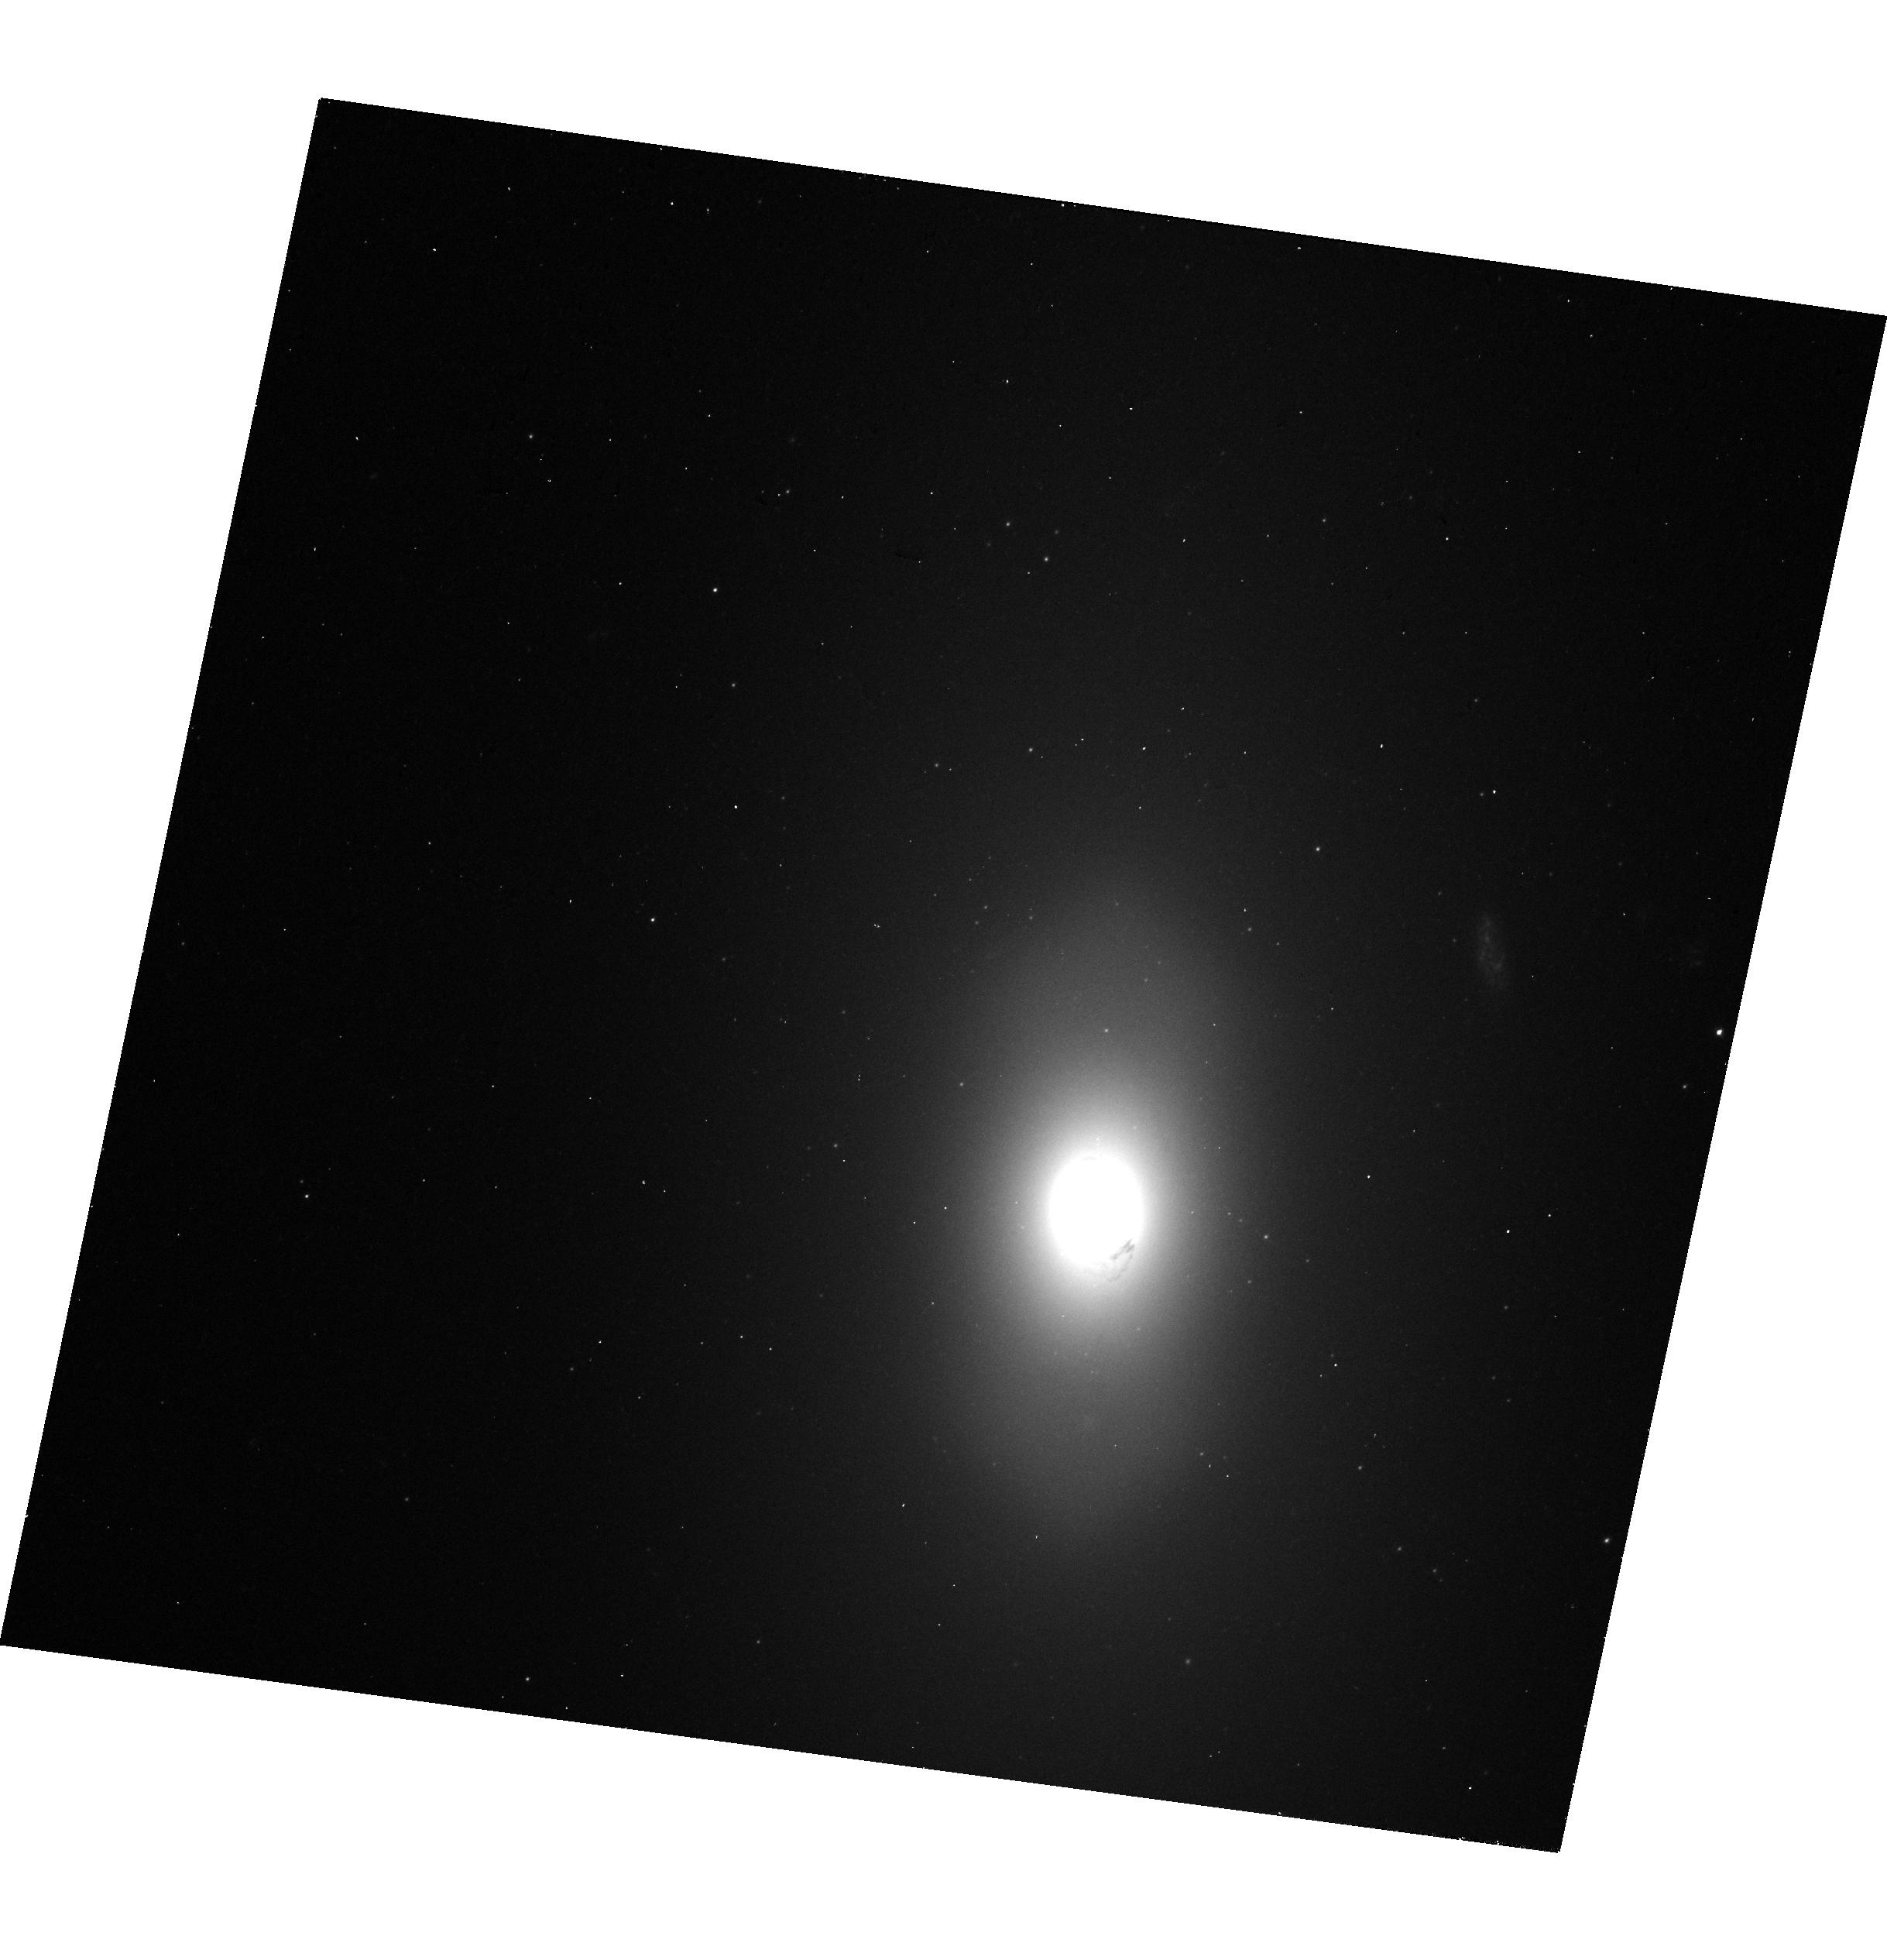
Target: NGC-3245. Instrument: WFC3/UVIS. Filter: F475W. Exposure: 10 min. Observation ID: hst_15909_05_wfc3_uvis_f475w_ie4105

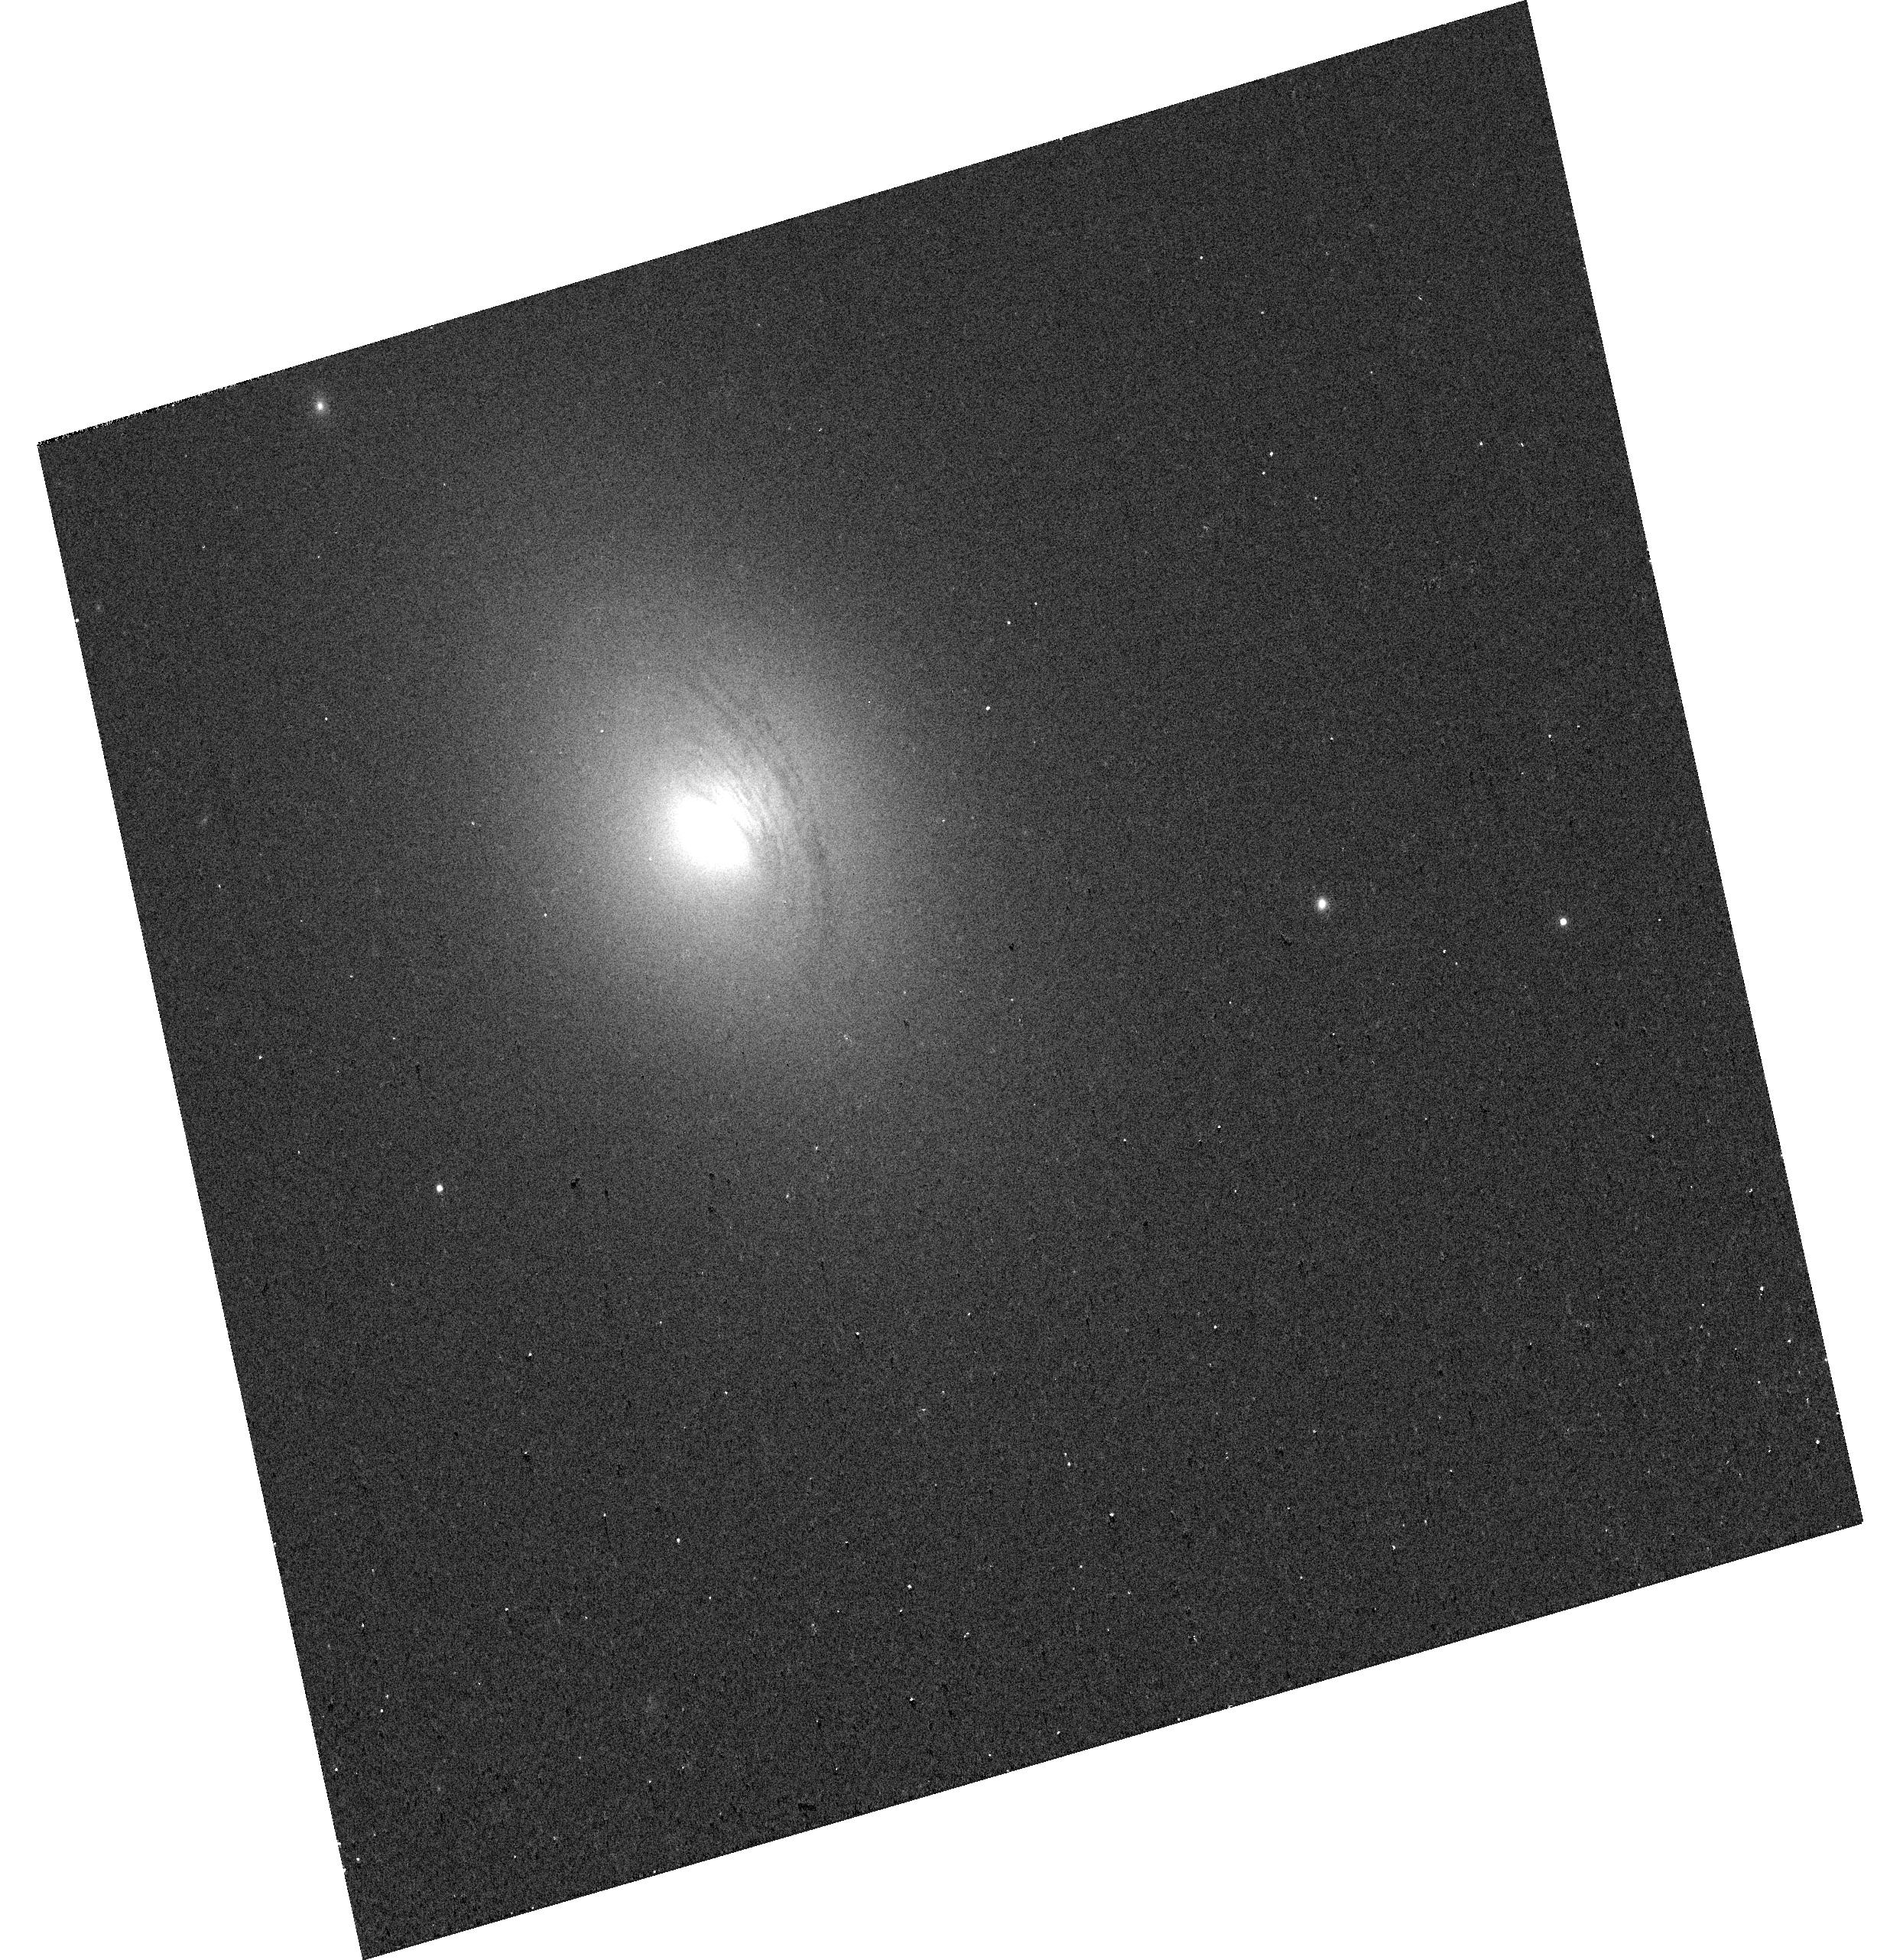
Target: NGC-4797. Instrument: WFC3/UVIS. Filter: F814W. Exposure: 2 min. Observation ID: hst_15909_14_wfc3_uvis_f814w_ie4114

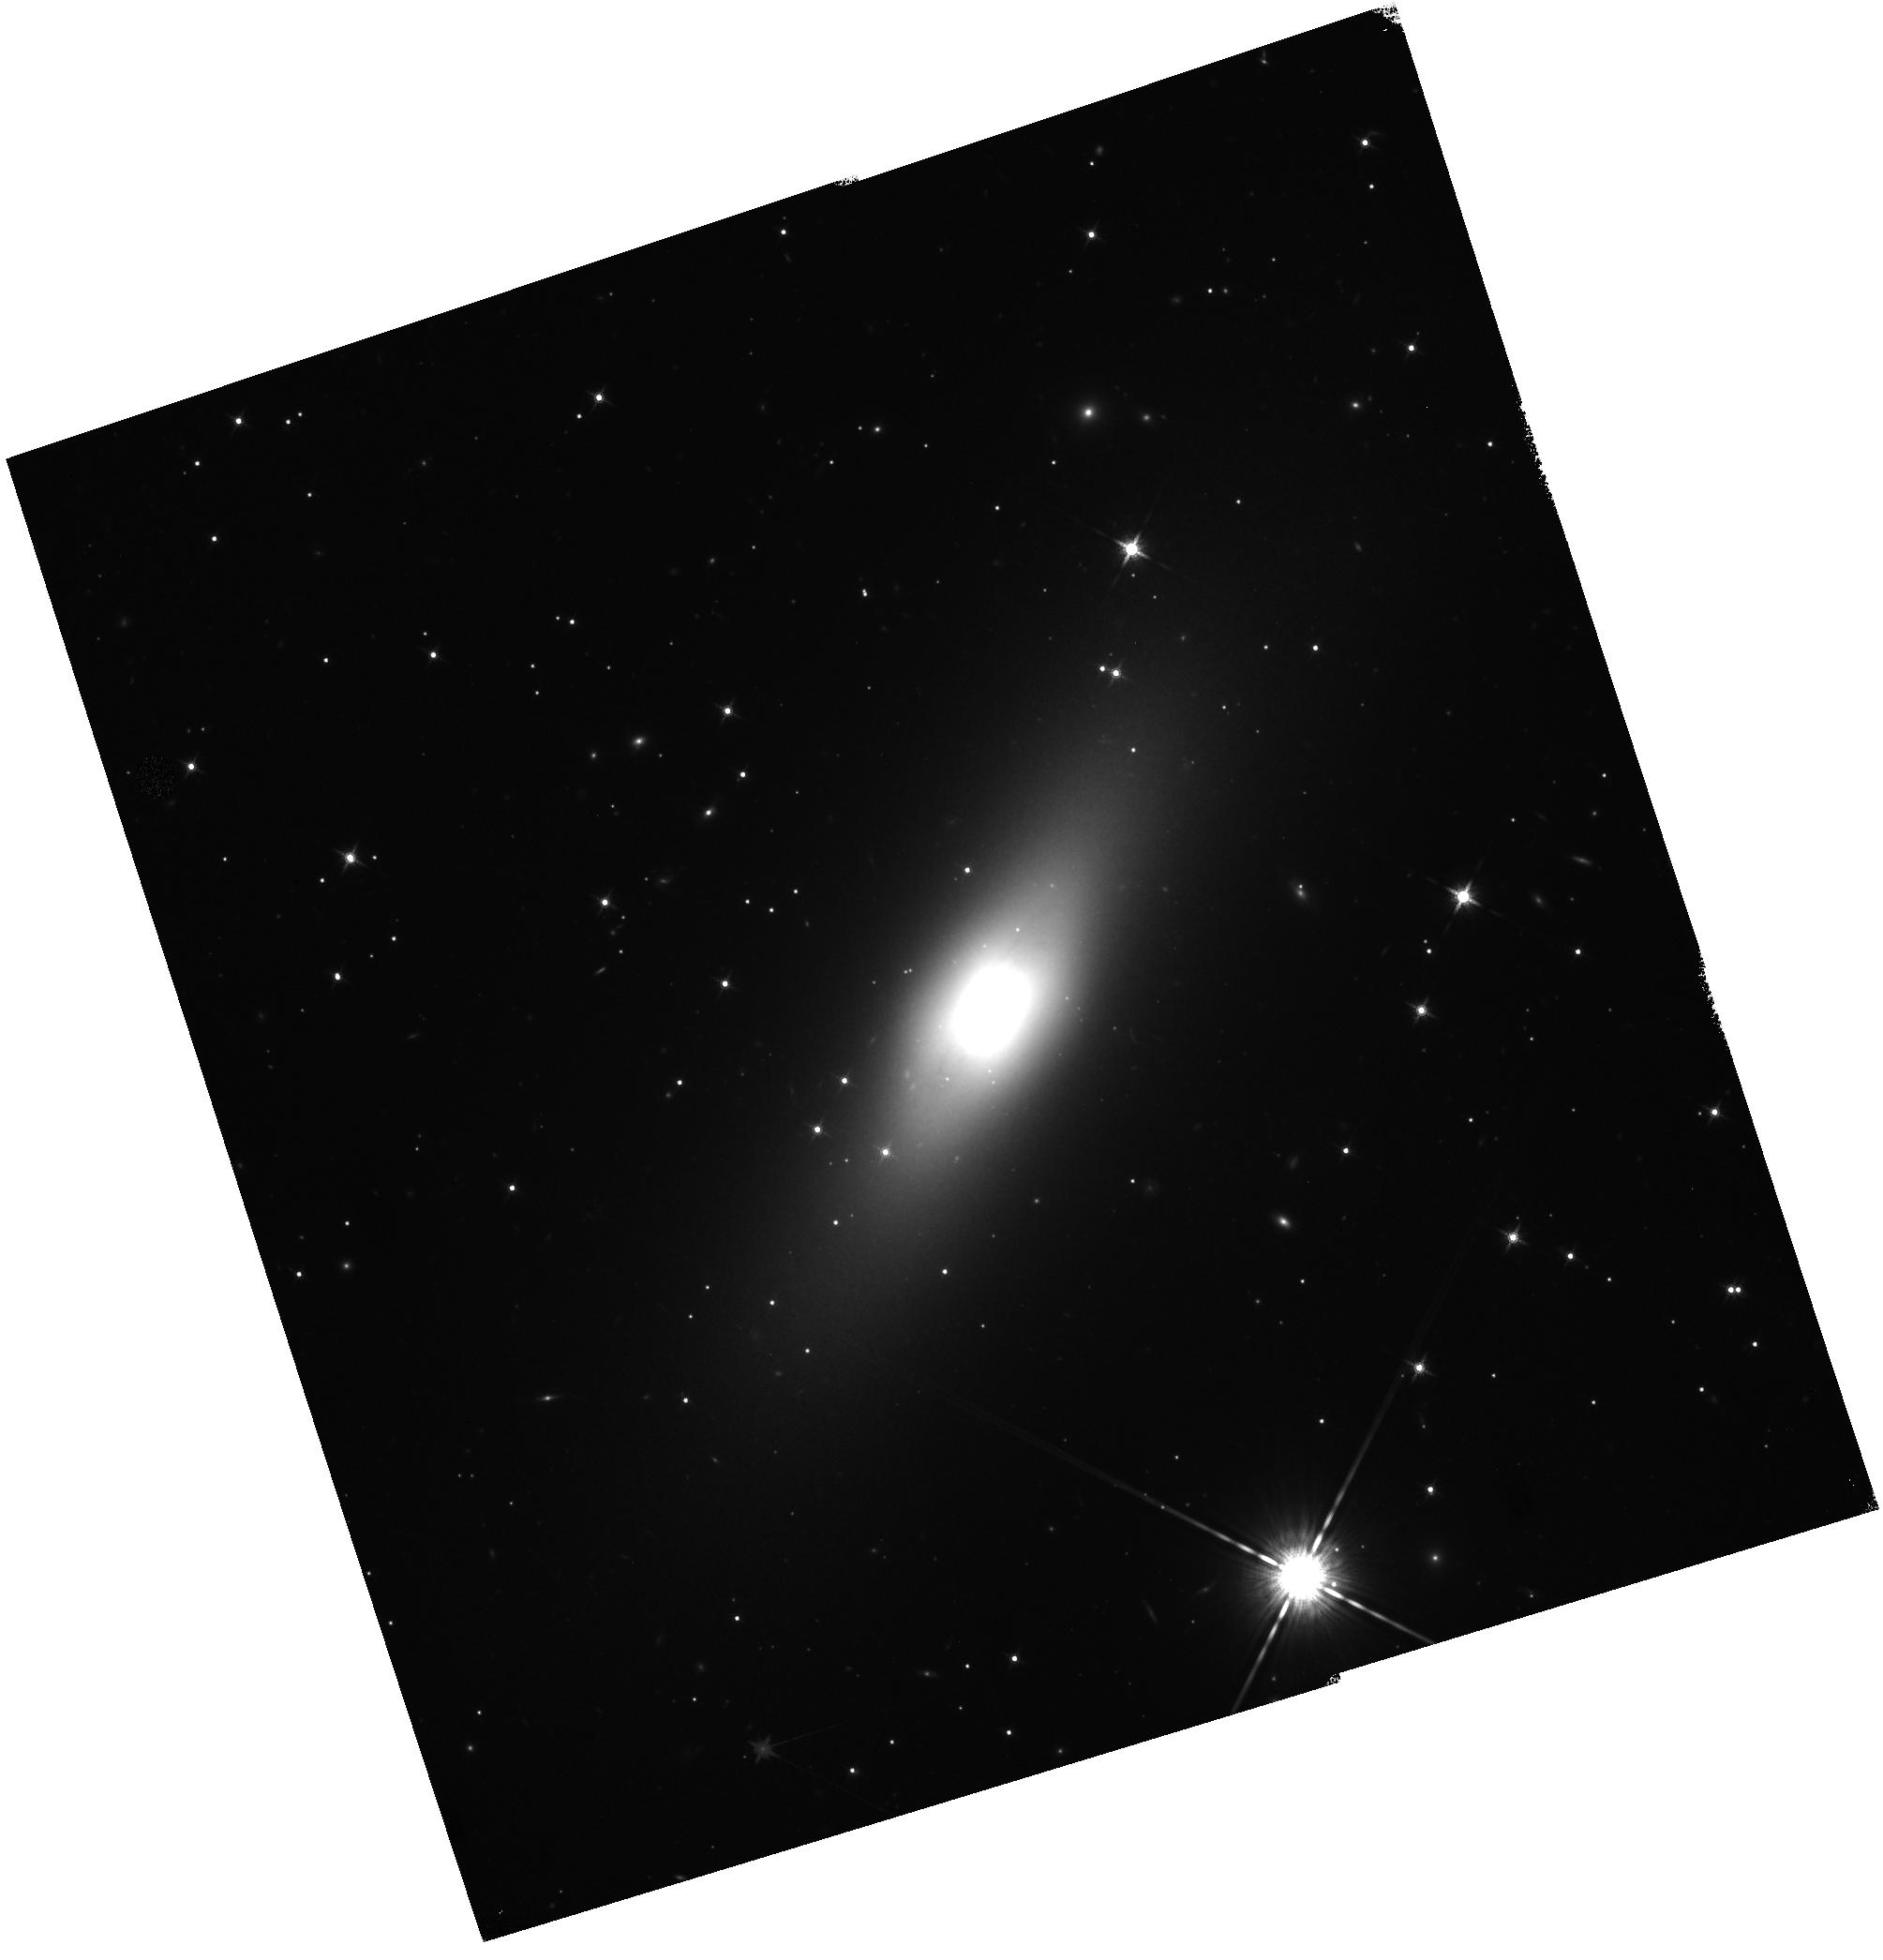
Target: NGC-4373A. Instrument: WFC3/IR. Filter: F160W. Exposure: 17 min. Observation ID: hst_15909_10_wfc3_ir_f160w_ie4110

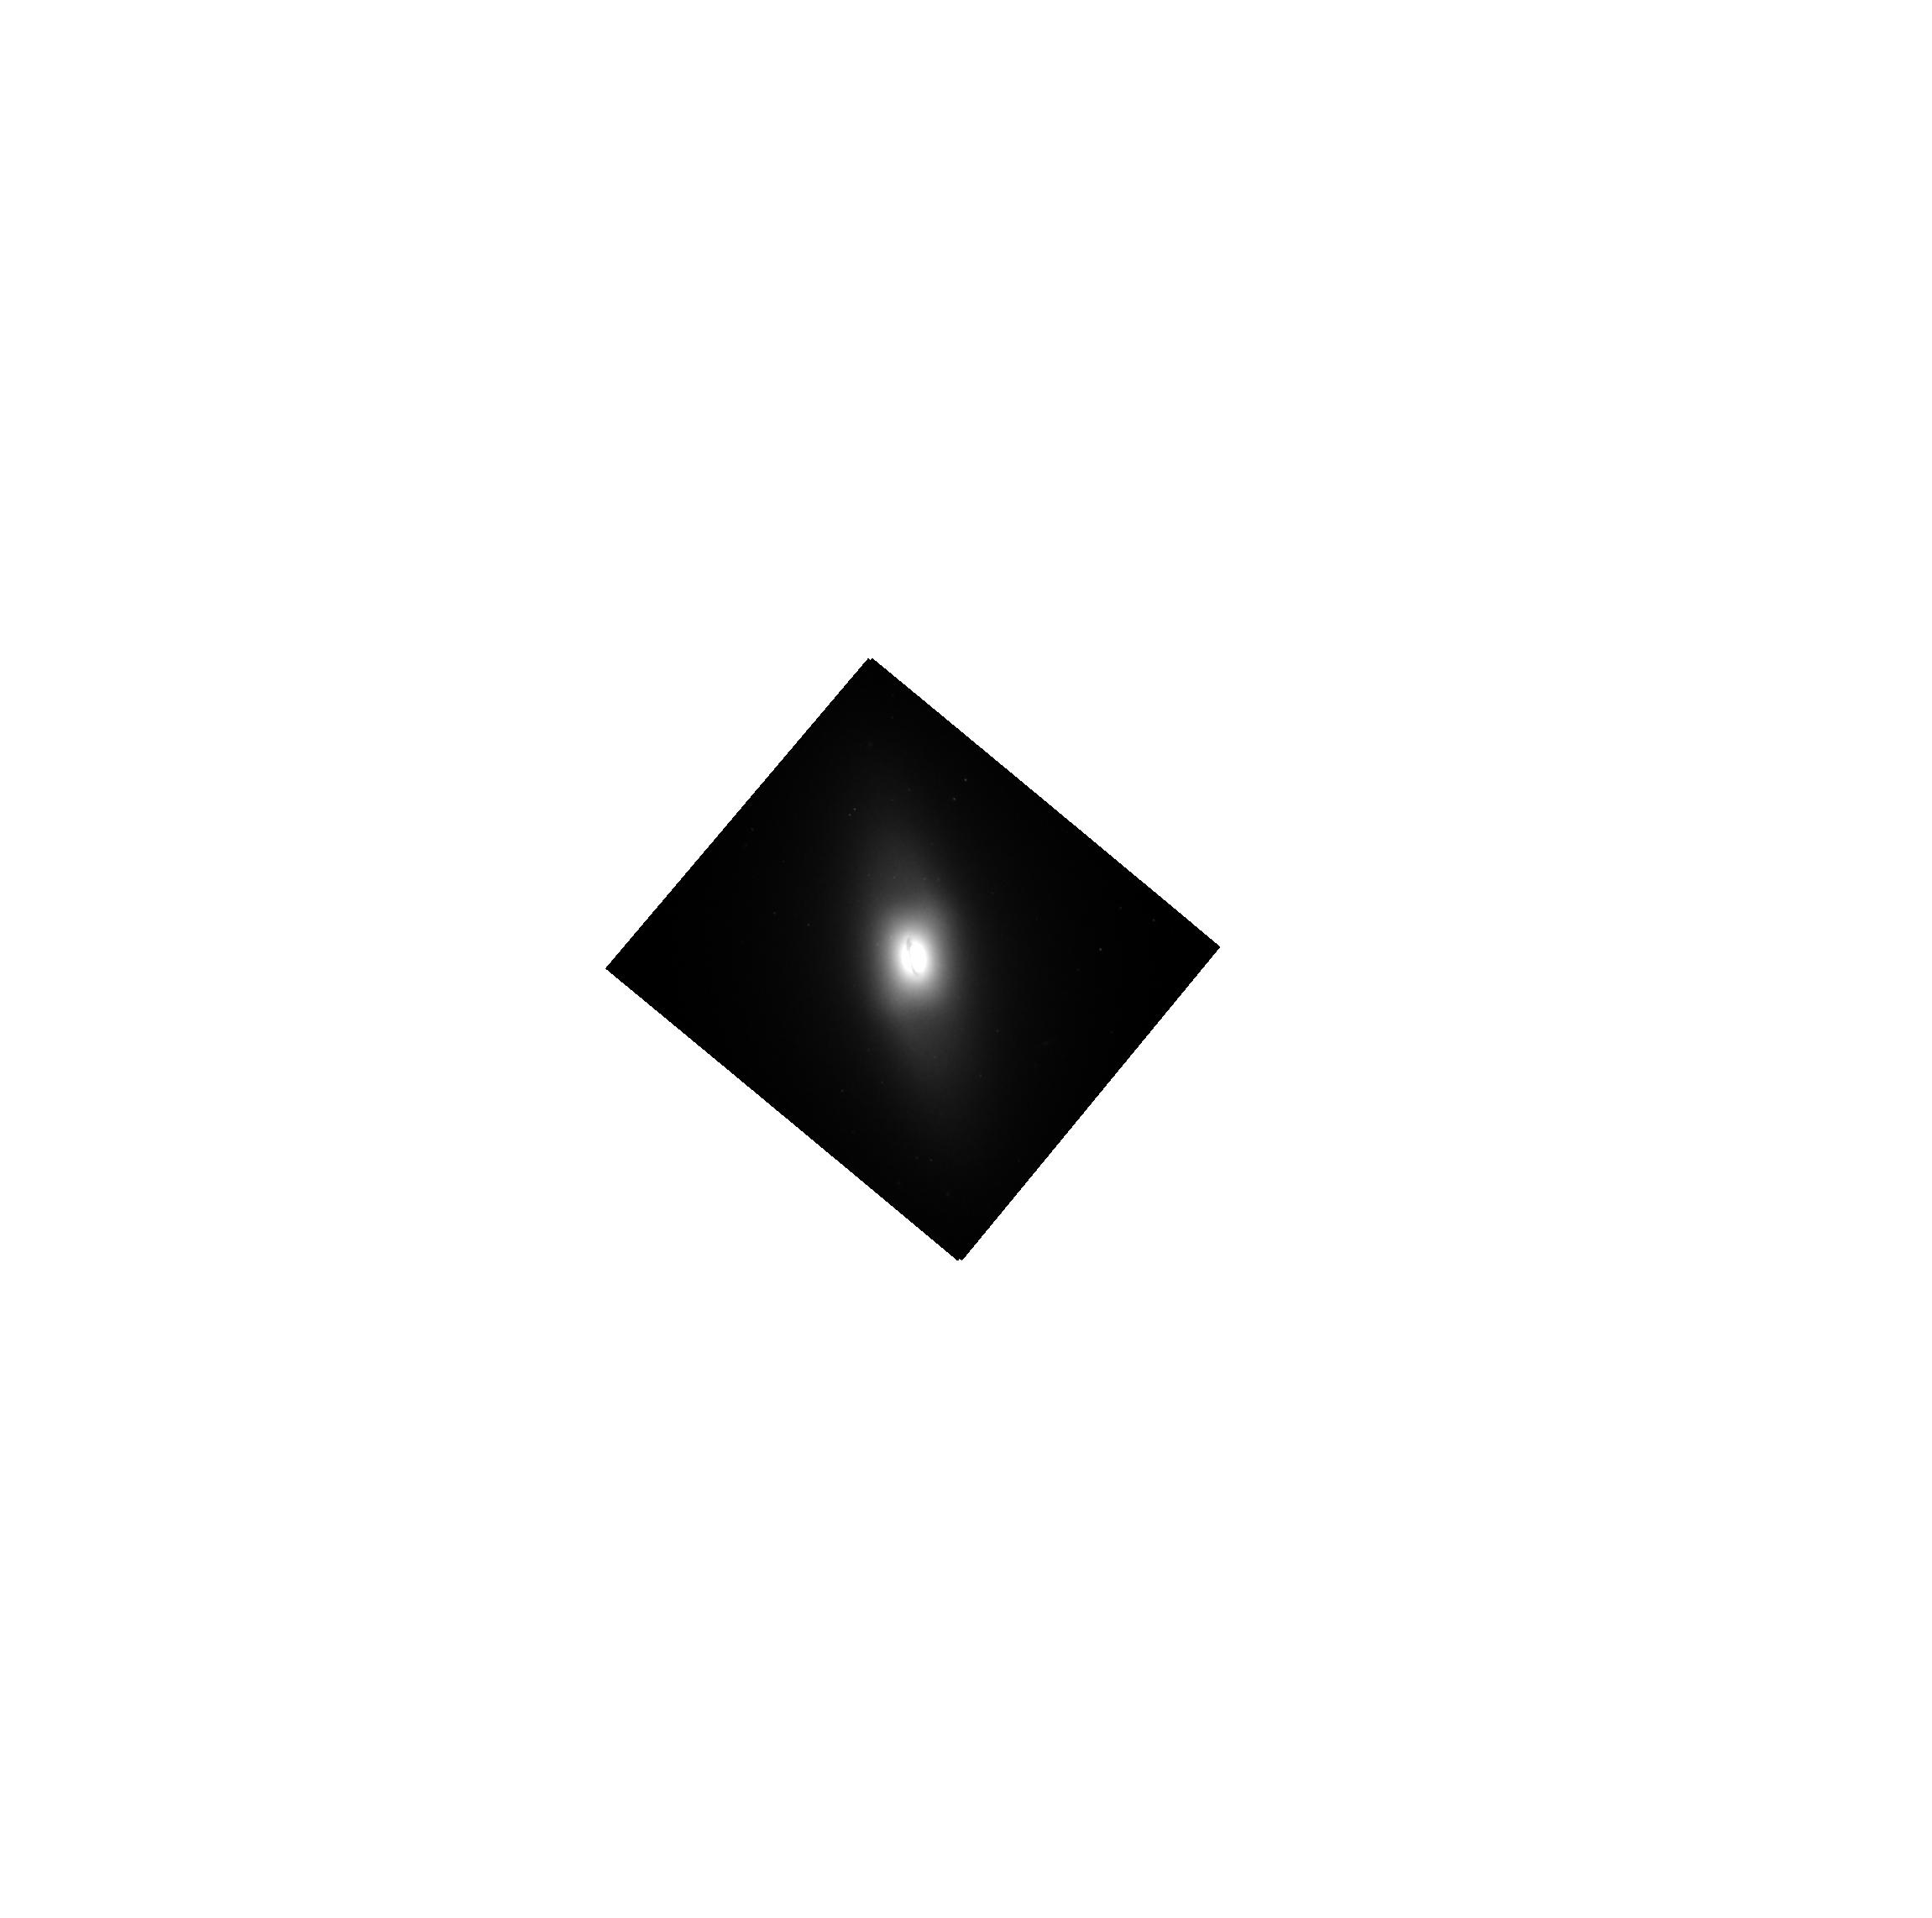
Target: NGC-4435. Instrument: WFC3/IR. Filter: F110W. Exposure: 8 min. Observation ID: hst_15909_12_wfc3_ir_f110w_ie4112

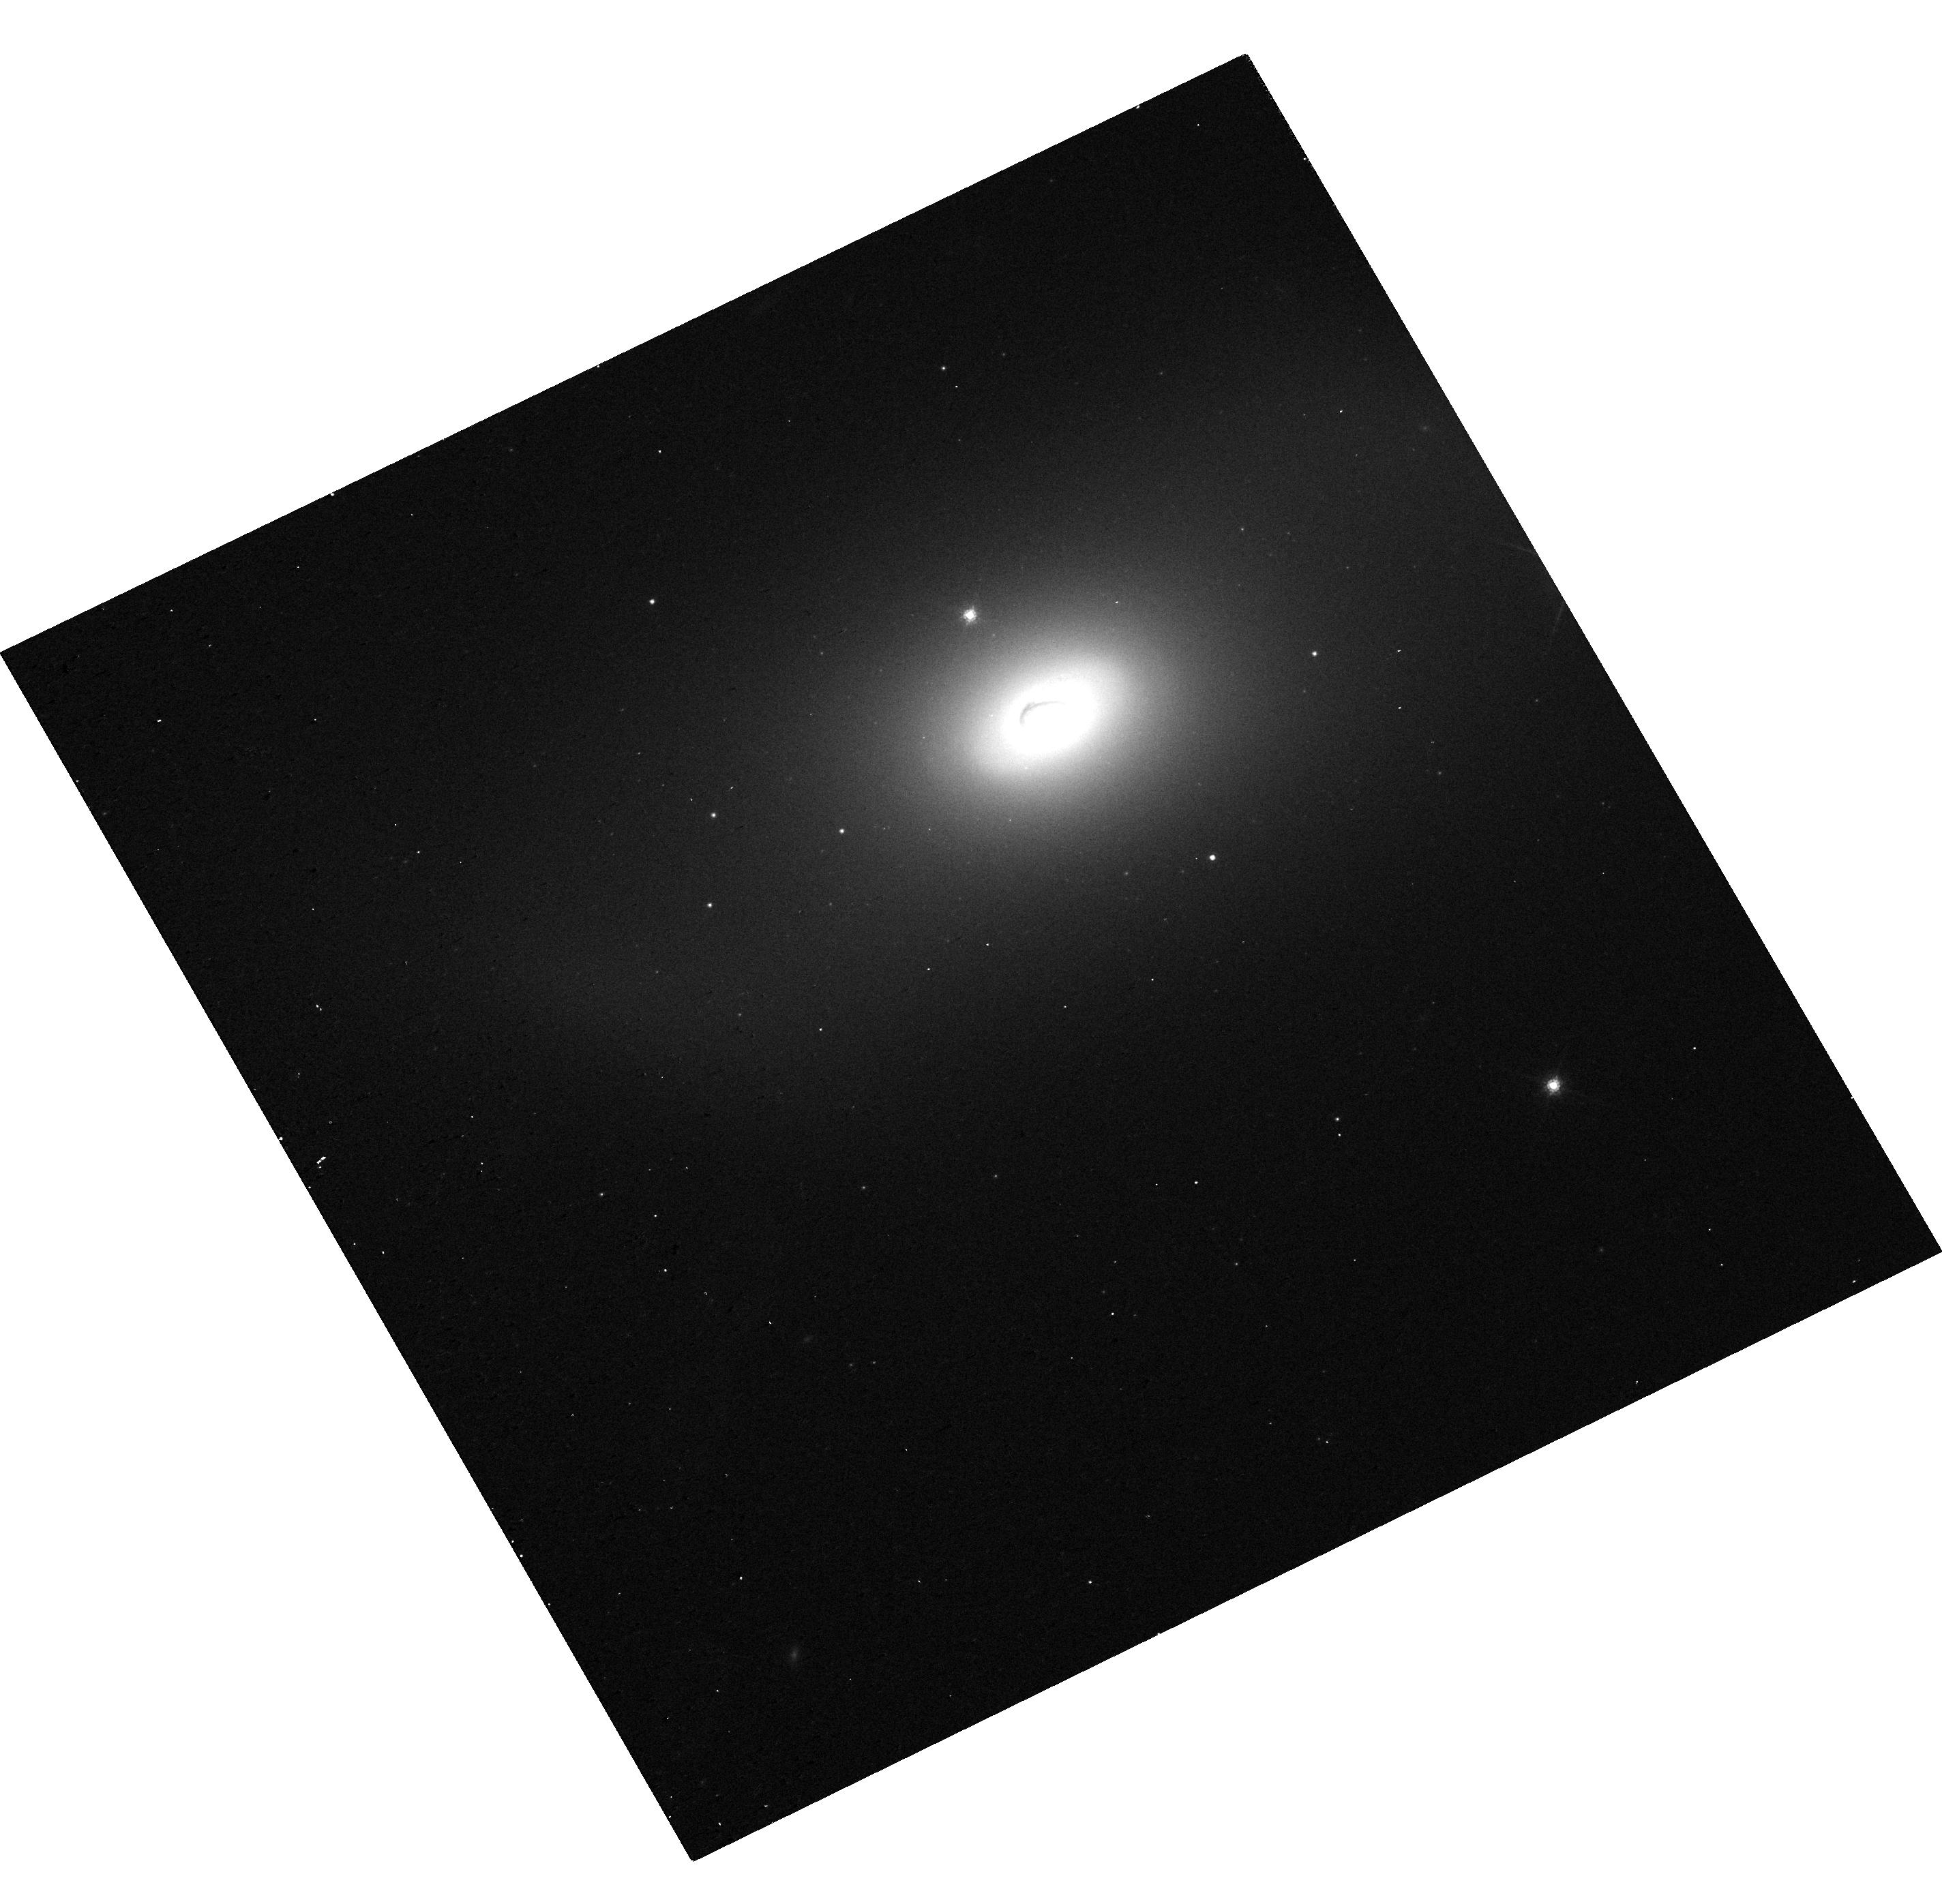
Target: NGC-3271. Instrument: WFC3/UVIS. Filter: F814W. Exposure: 3 min. Observation ID: hst_15909_06_wfc3_uvis_f814w_ie4106

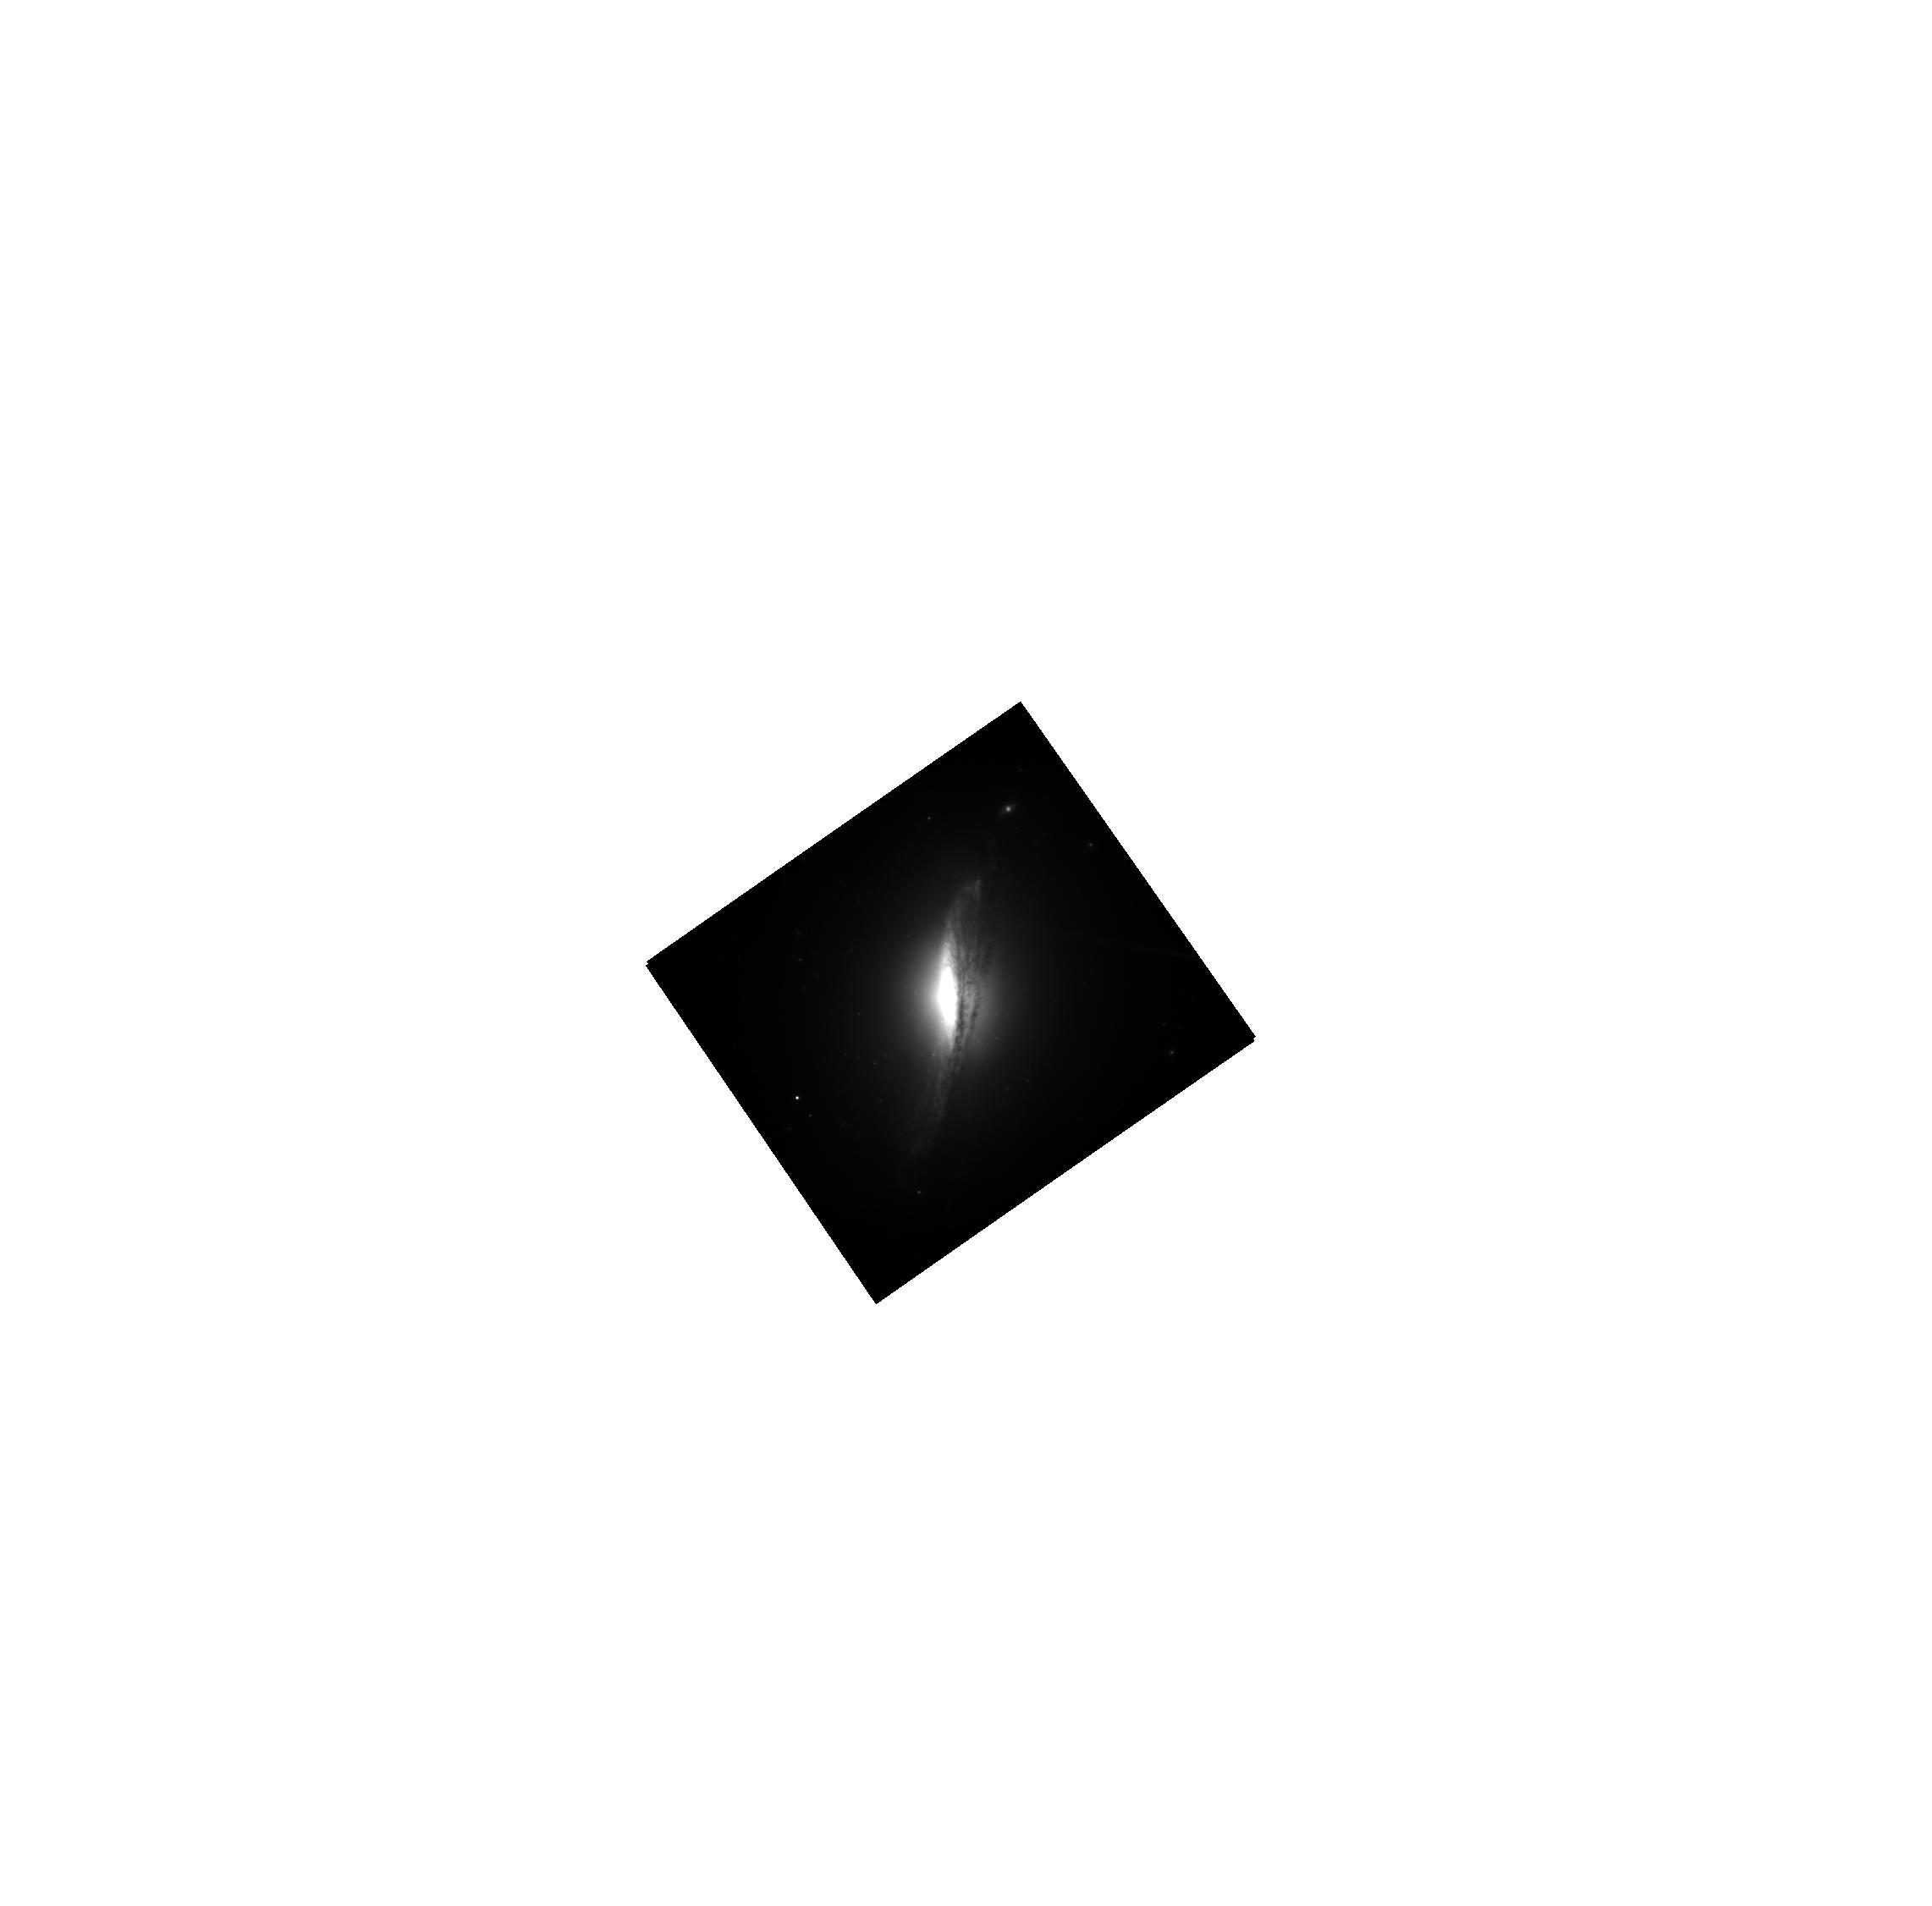
Target: NGC-612. Instrument: WFC3/IR. Filter: F110W. Exposure: 4 min. Observation ID: hst_15909_02_wfc3_ir_f110w_ie4102

Precision Measurement of Black Hole Masses in Early-Type Galaxies from the ALMA Archive (PI: Boizelle, Benjamin)

We have identified a sample of eighteen nearby early-type galaxies in the ALMA archive that are detected in CO at high S/N and show rotation-dominated kinematics. We anticipate that gas-dynamical modeling of their well-resolved molecular gas disks will result in black hole mass measurements with precisions of 20-30% or better, assuming the stellar luminosity profile can be accurately measured. Gas mass measurements and dust attenuation modeling suggest that the extinction may often exceed ~1 mag in the H-band. Circumnuclear dust will significantly obscure the stellar light in even near-IR data and, in some cases, may lead to the dominant uncertainty in the black hole mass error budget. Our early-type galaxies have no prior wide-field HST IR observations, and we propose a single orbit of WFC3 data for each of these eighteen galaxies as a final step to obtaining robust black hole mass measurements. We will employ the IR channel for all targets and the UVIS channel for fourteen of them, which will supplement archival HST observations. Using HST imaging in filters from B to H bands, we will determine central extinction levels and produce corrected H-band stellar luminosity profiles that account for dust extinction uncertainties. This HST program will double the number of early-type galaxies with both clean ALMA CO disk rotation and high-quality HST IR imaging, and will significantly increase the number of luminous E/S0 galaxies for which we can confidently measure their black hole masses.